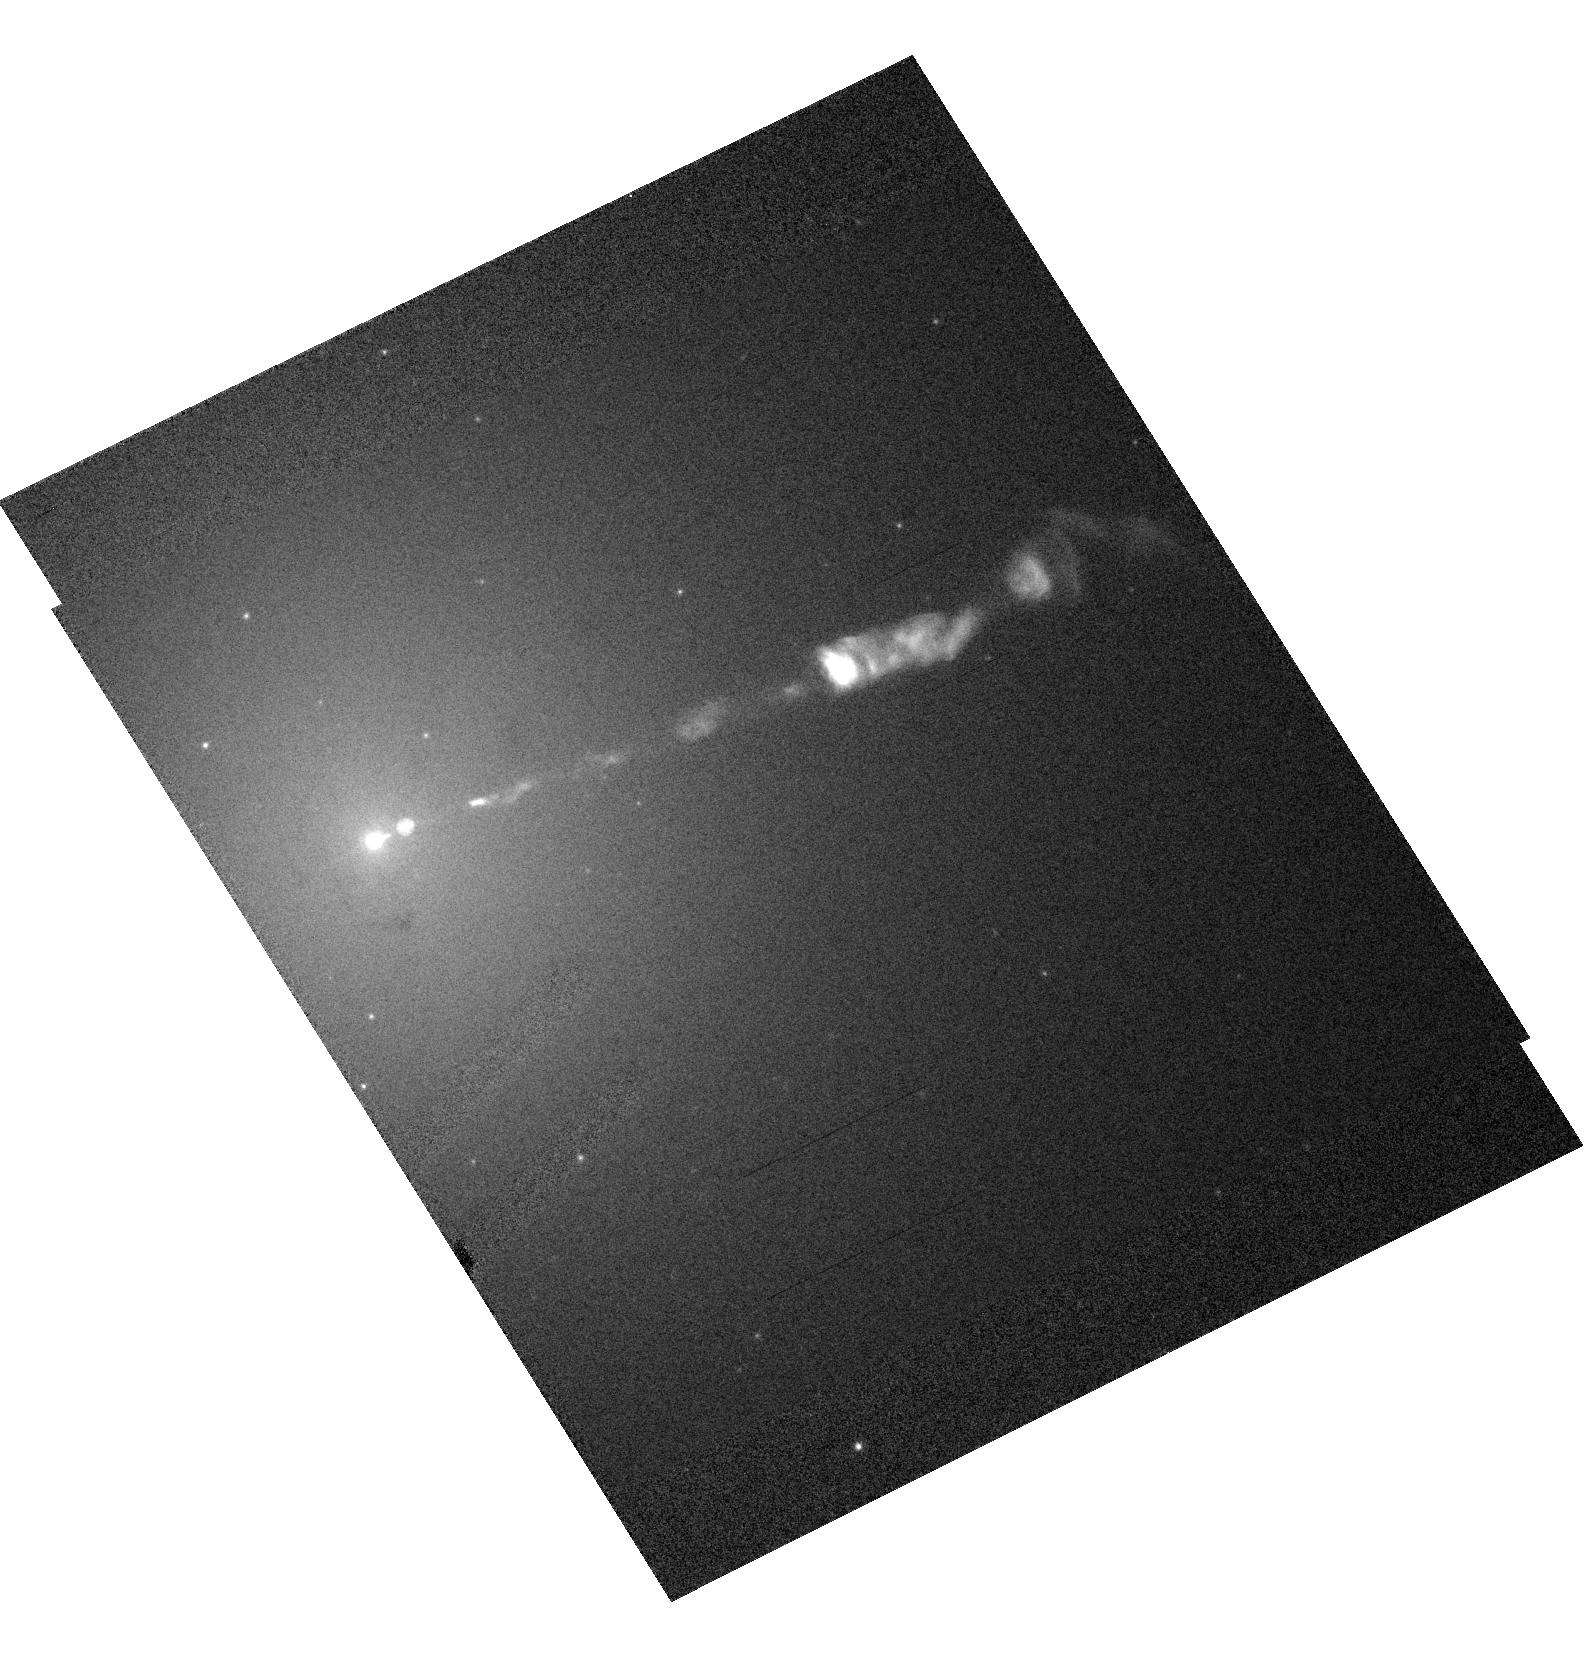
Target: M87-JET. Instrument: ACS/HRC. Filter: F475W. Exposure: 3 min. Observation ID: hst_9829_01_acs_hrc_f475w_j8q001

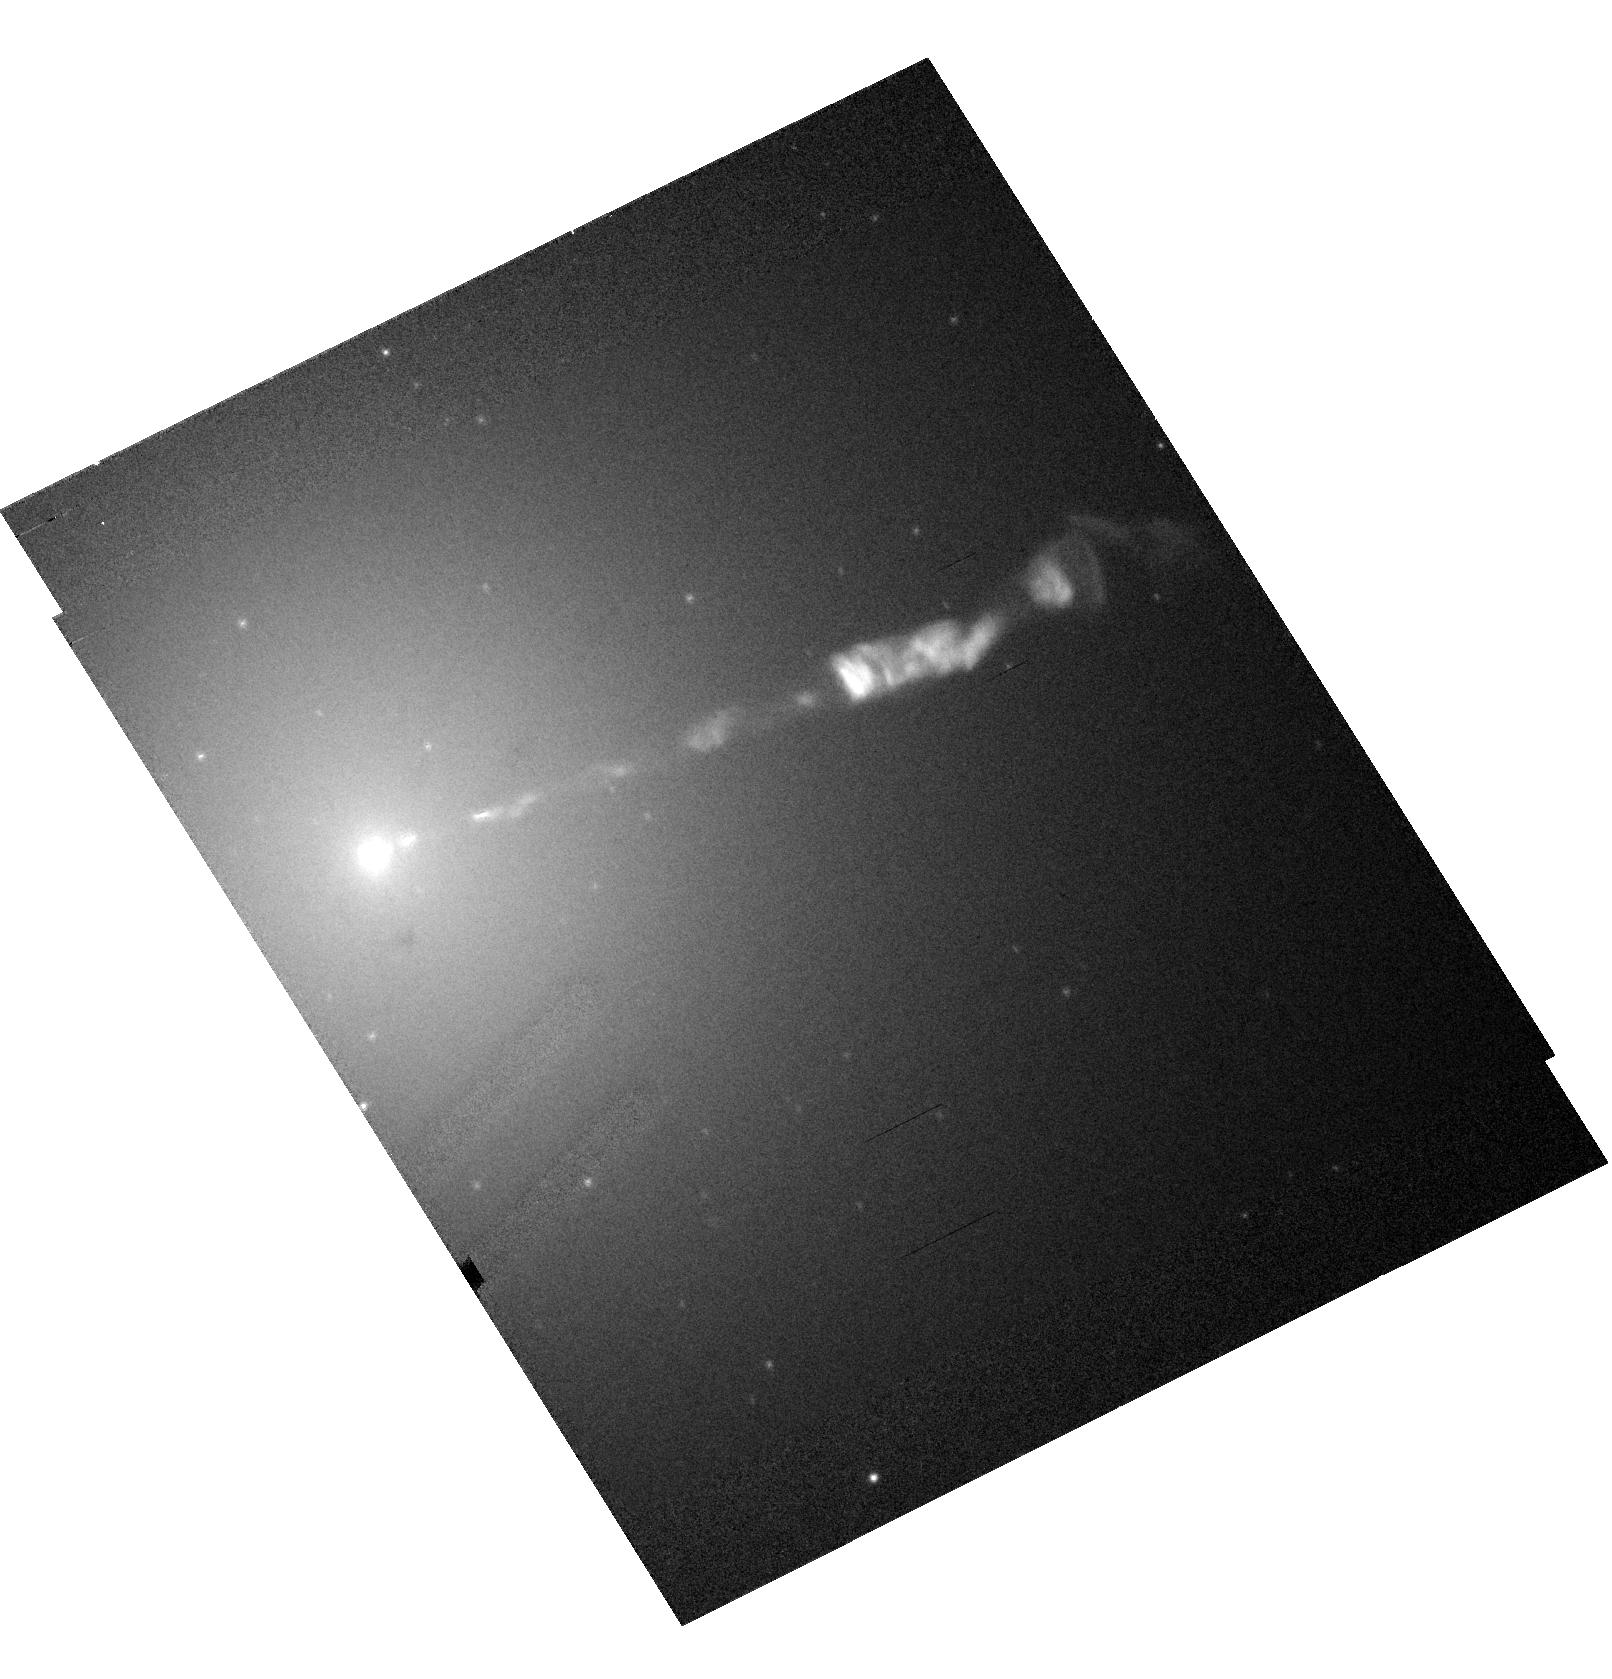
Target: M87-JET. Instrument: ACS/HRC. Filter: F606W-POL0V. Exposure: 8 min. Observation ID: hst_9829_05_acs_hrc_f606w-pol0v_j8q005

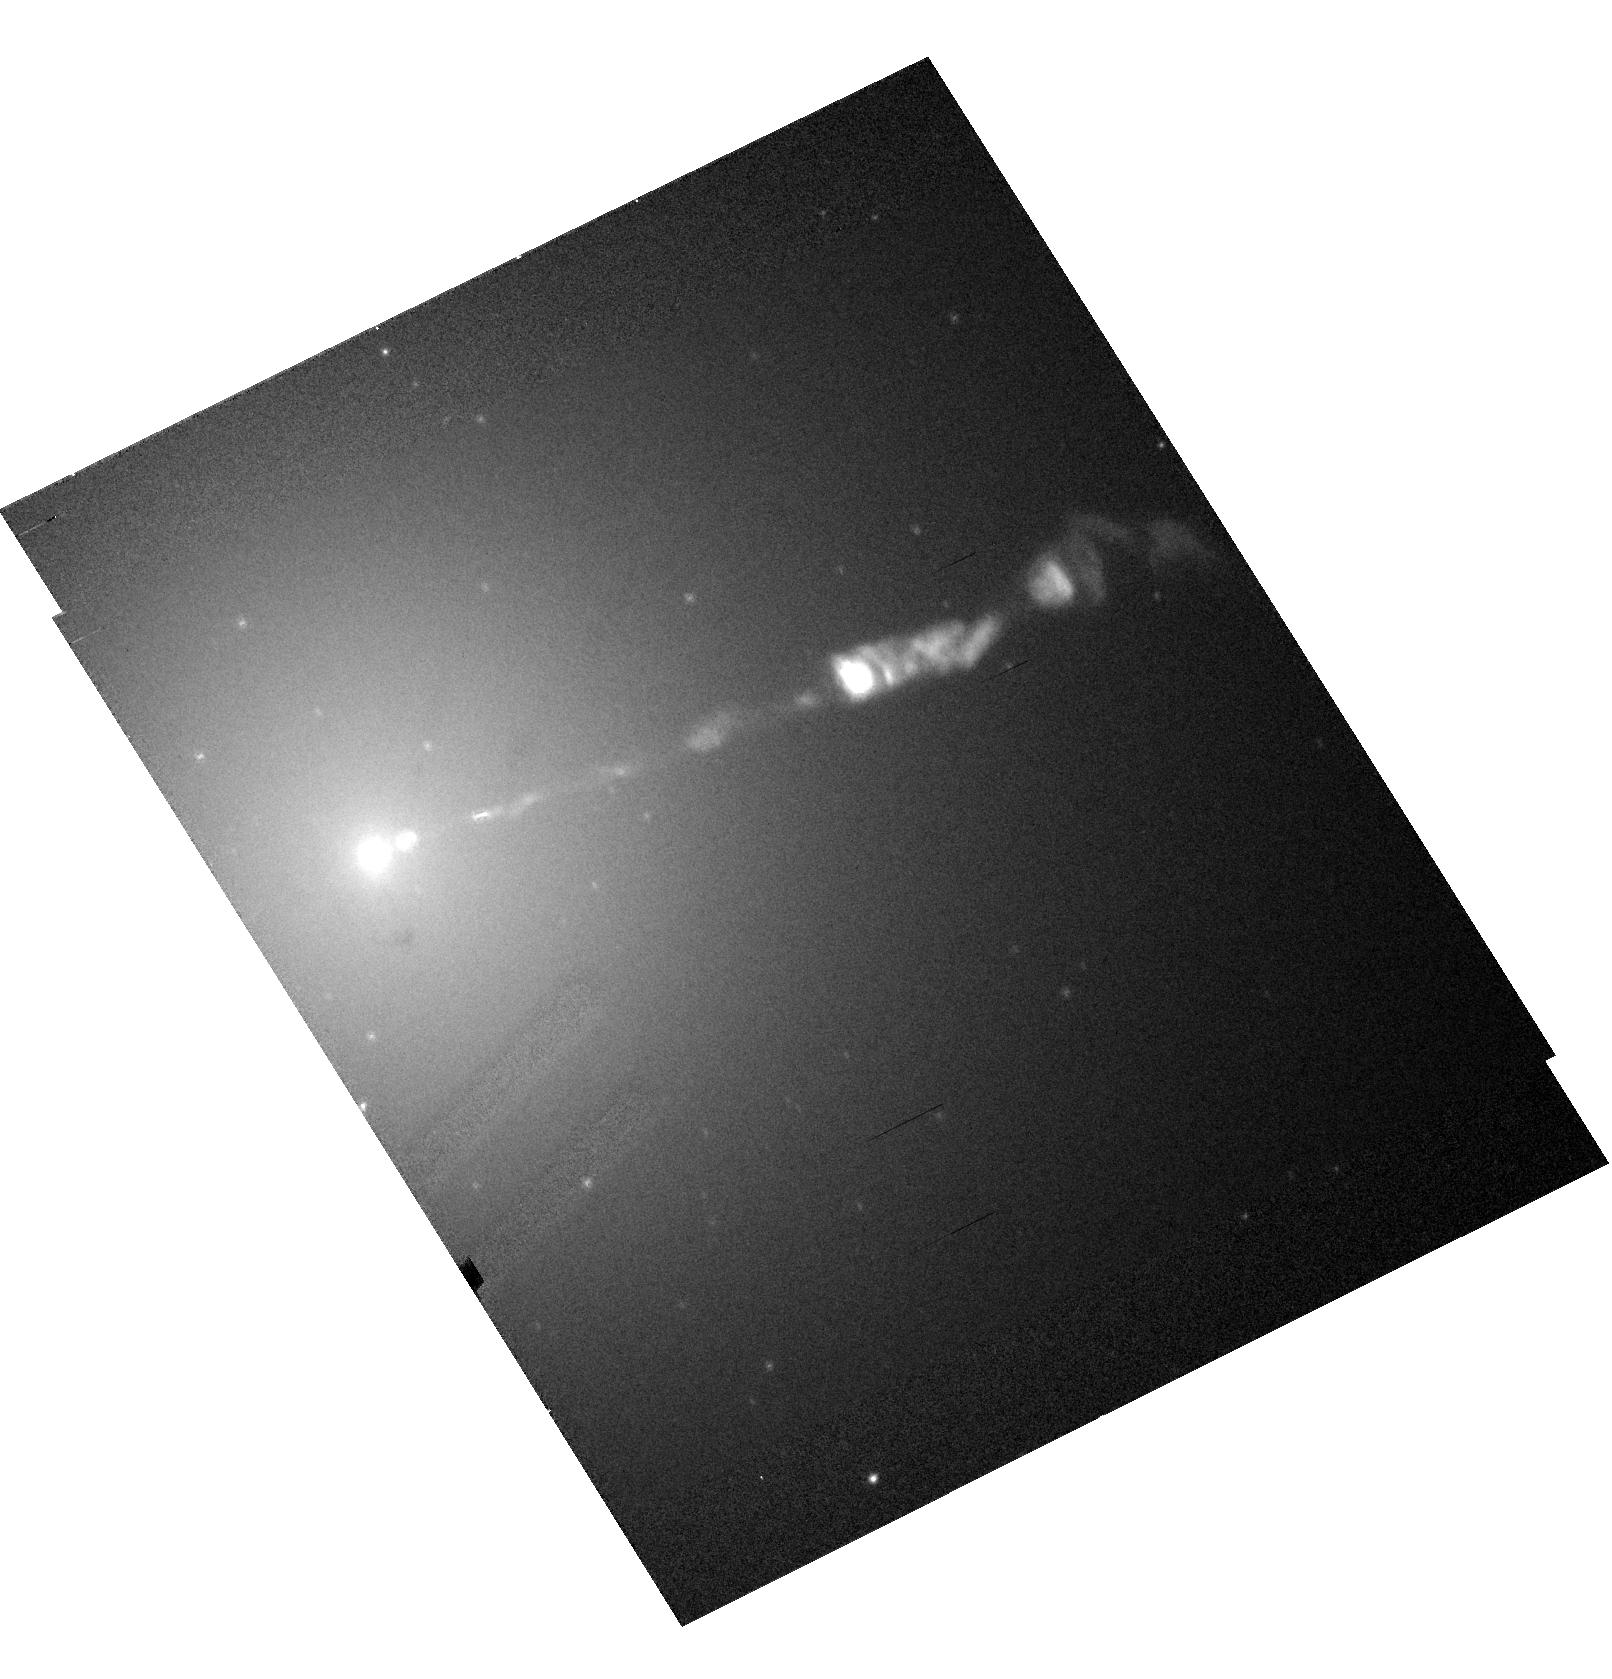
Target: M87-JET. Instrument: ACS/HRC. Filter: F606W-POL60V. Exposure: 8 min. Observation ID: hst_9829_05_acs_hrc_f606w-pol60v_j8q005

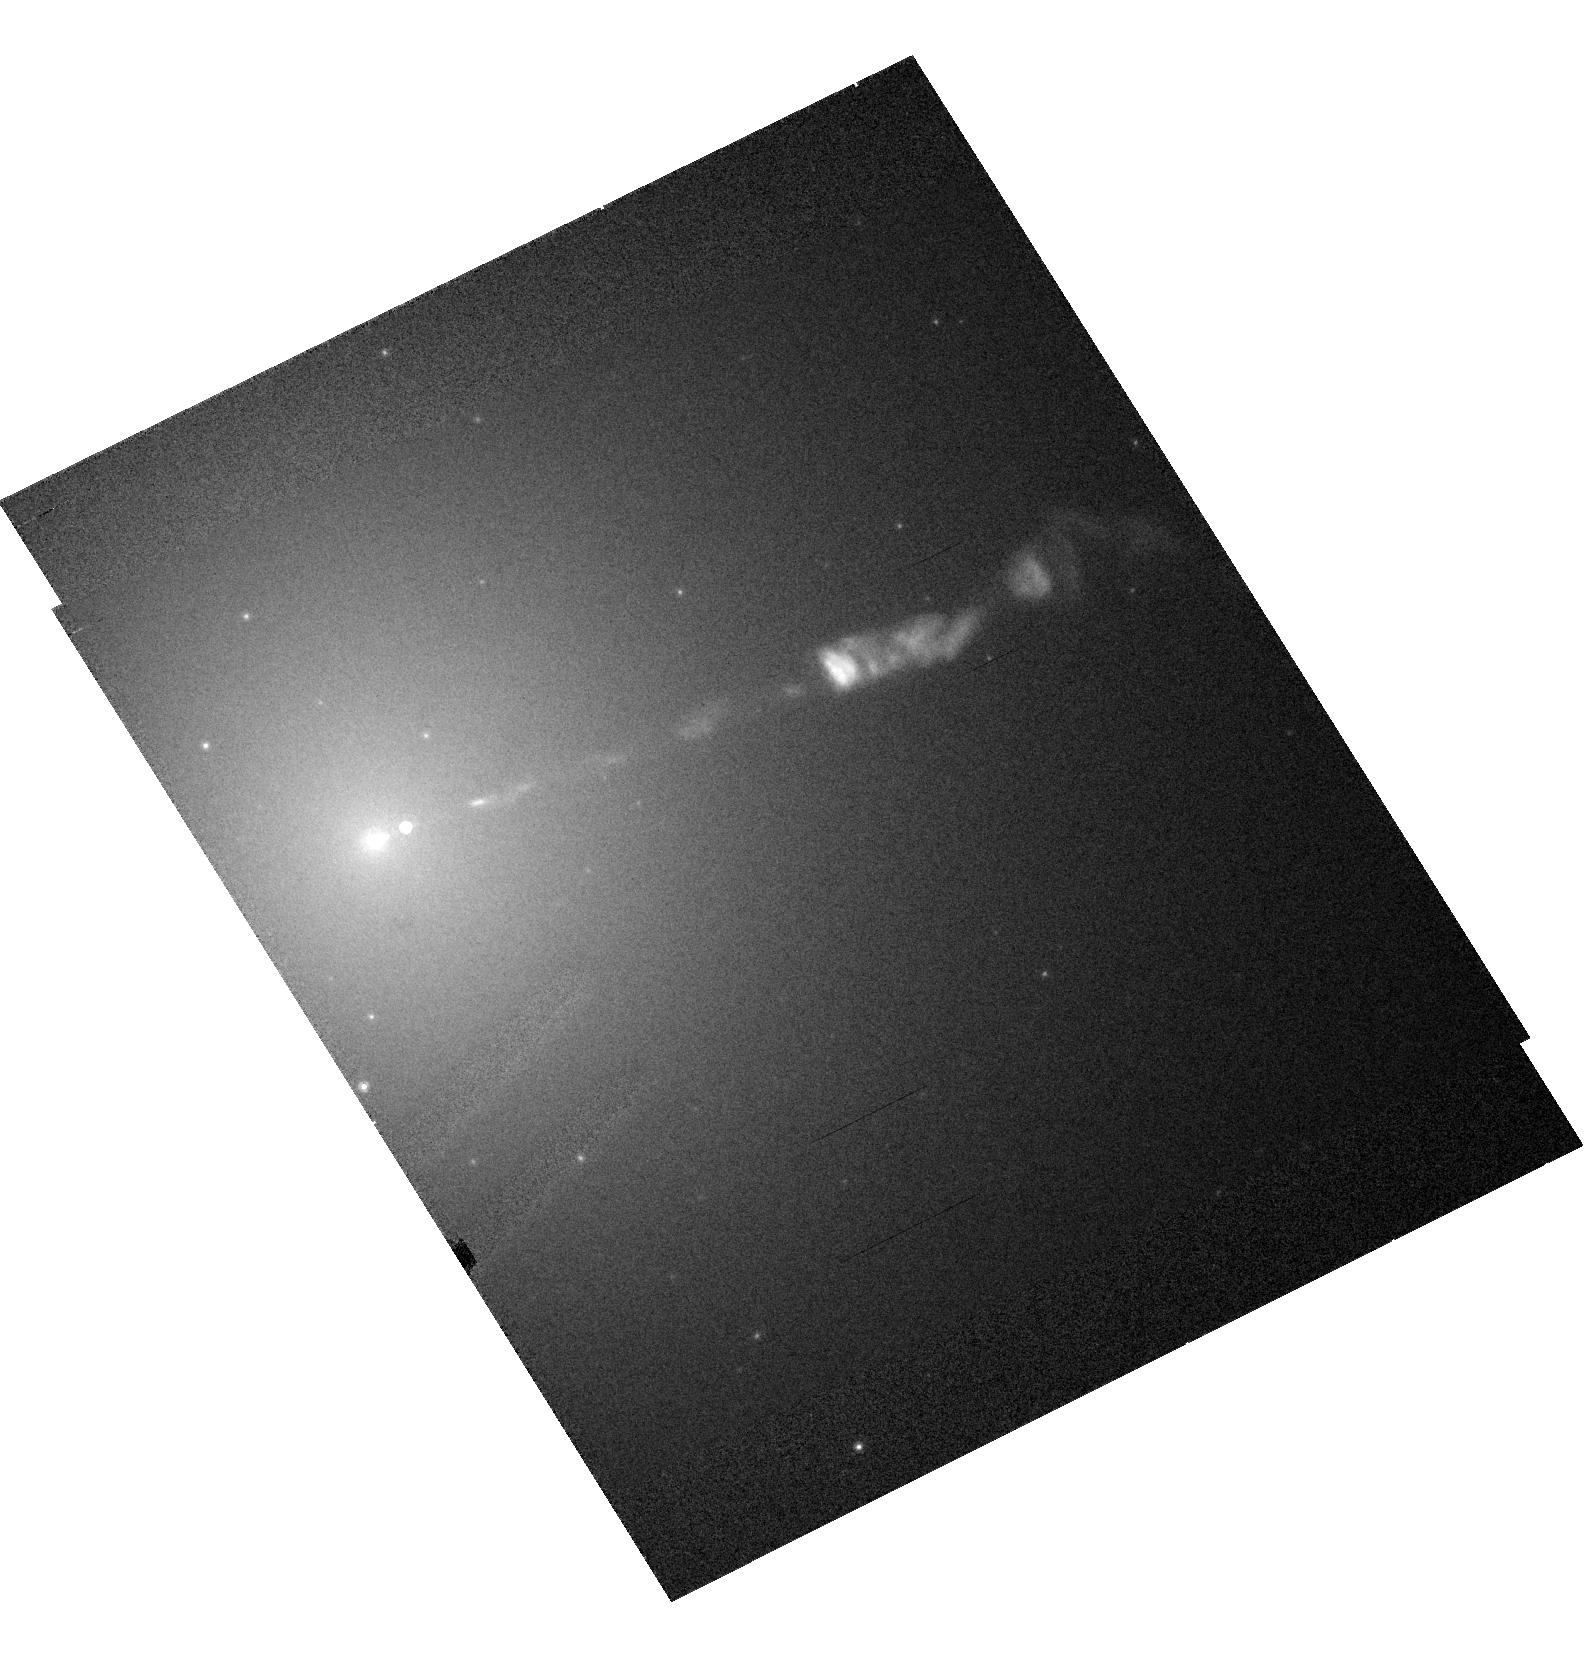
Target: M87-JET. Instrument: ACS/HRC. Filter: F814W. Exposure: 2 min. Observation ID: hst_9829_01_acs_hrc_f814w_j8q001

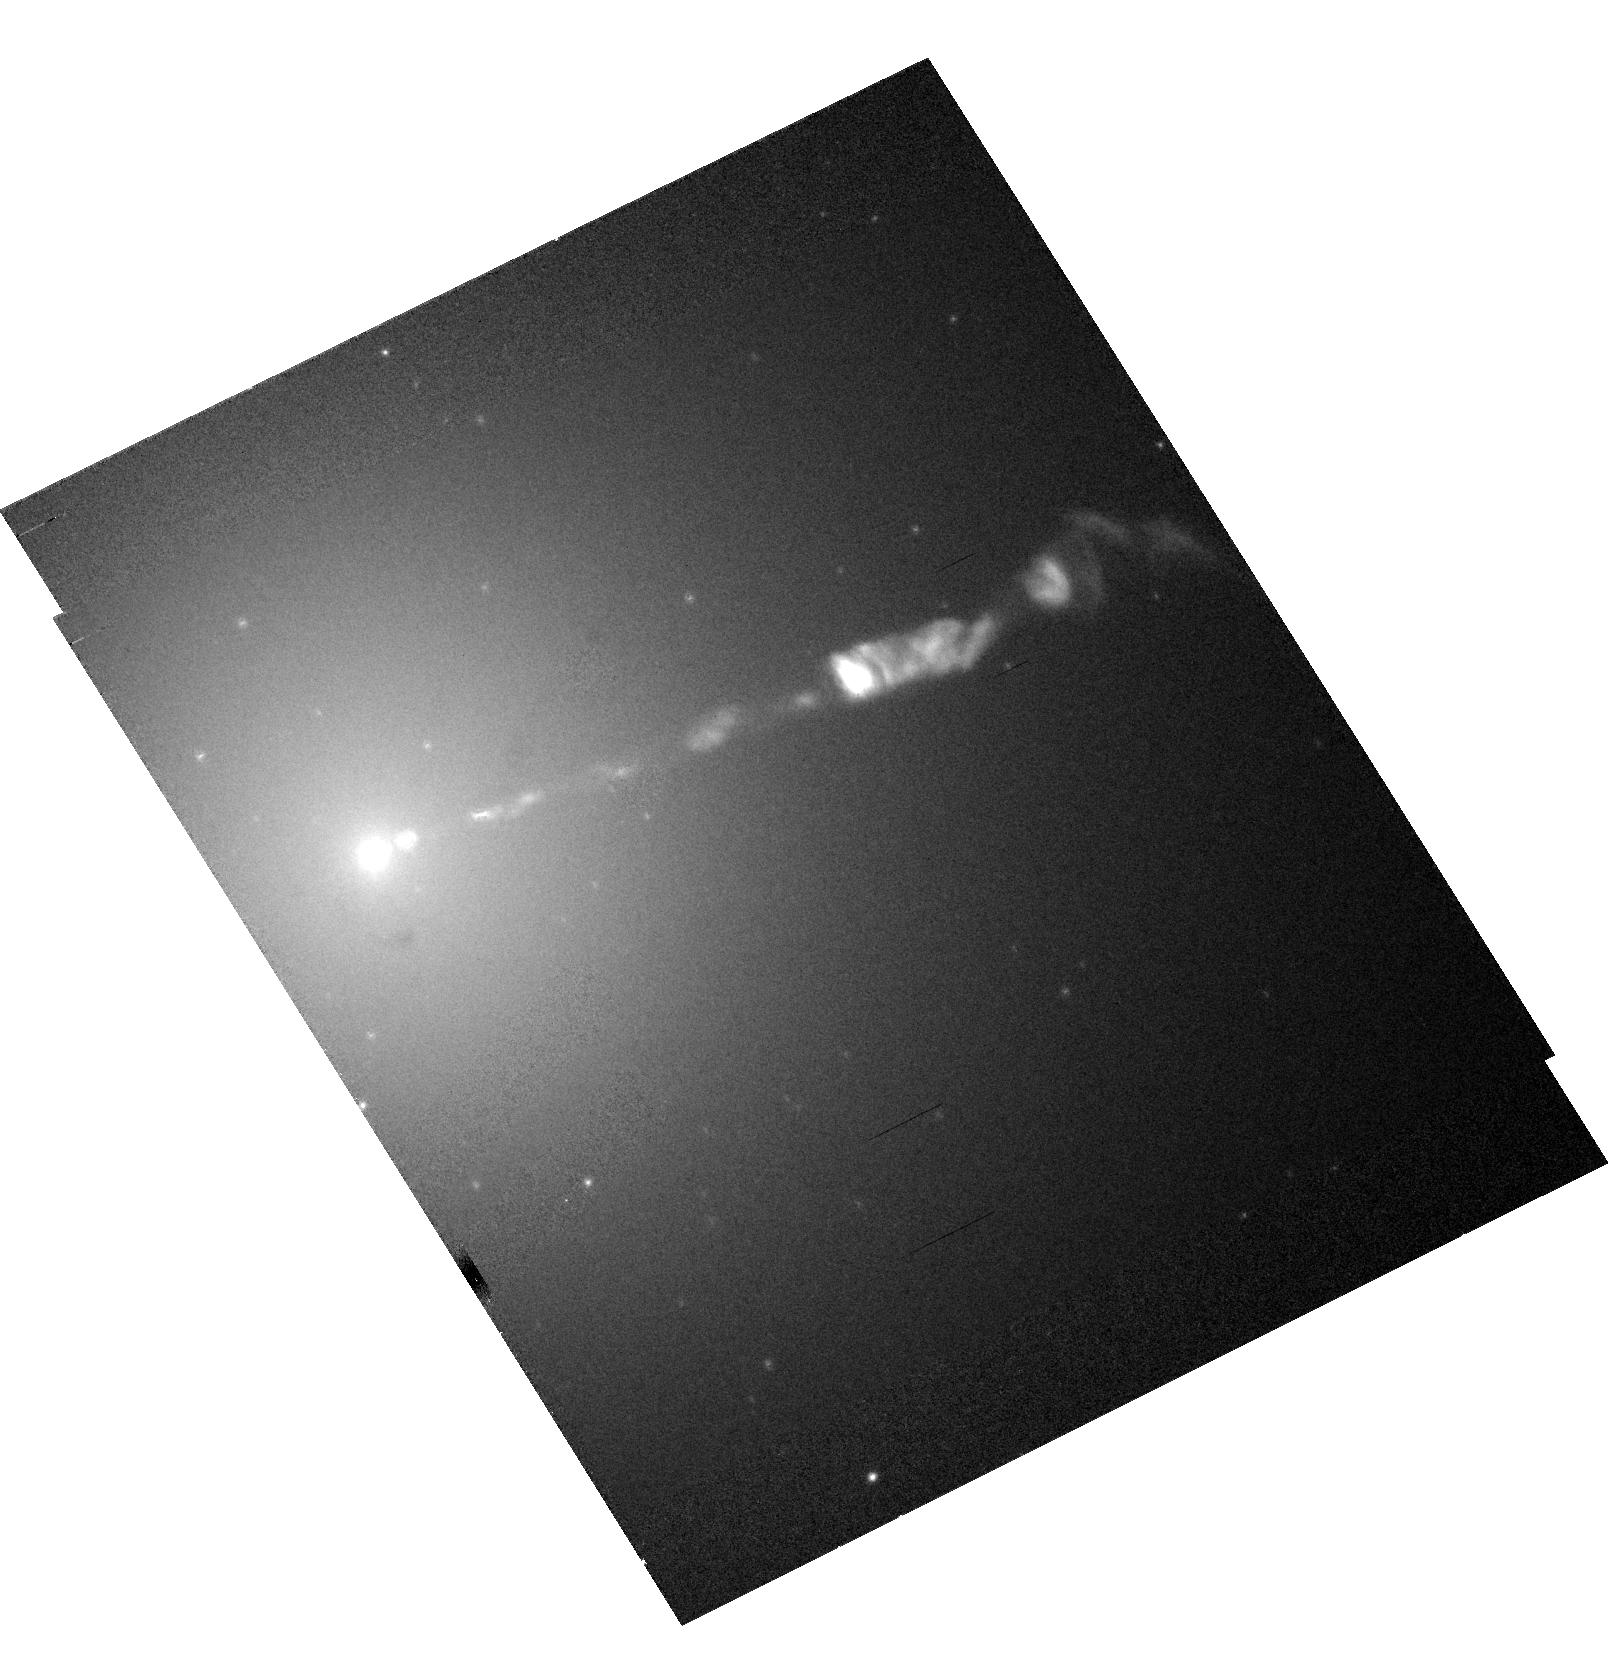
Target: M87-JET. Instrument: ACS/HRC. Filter: F606W-POL120V. Exposure: 8 min. Observation ID: hst_9829_05_acs_hrc_f606w-pol120v_j8q005

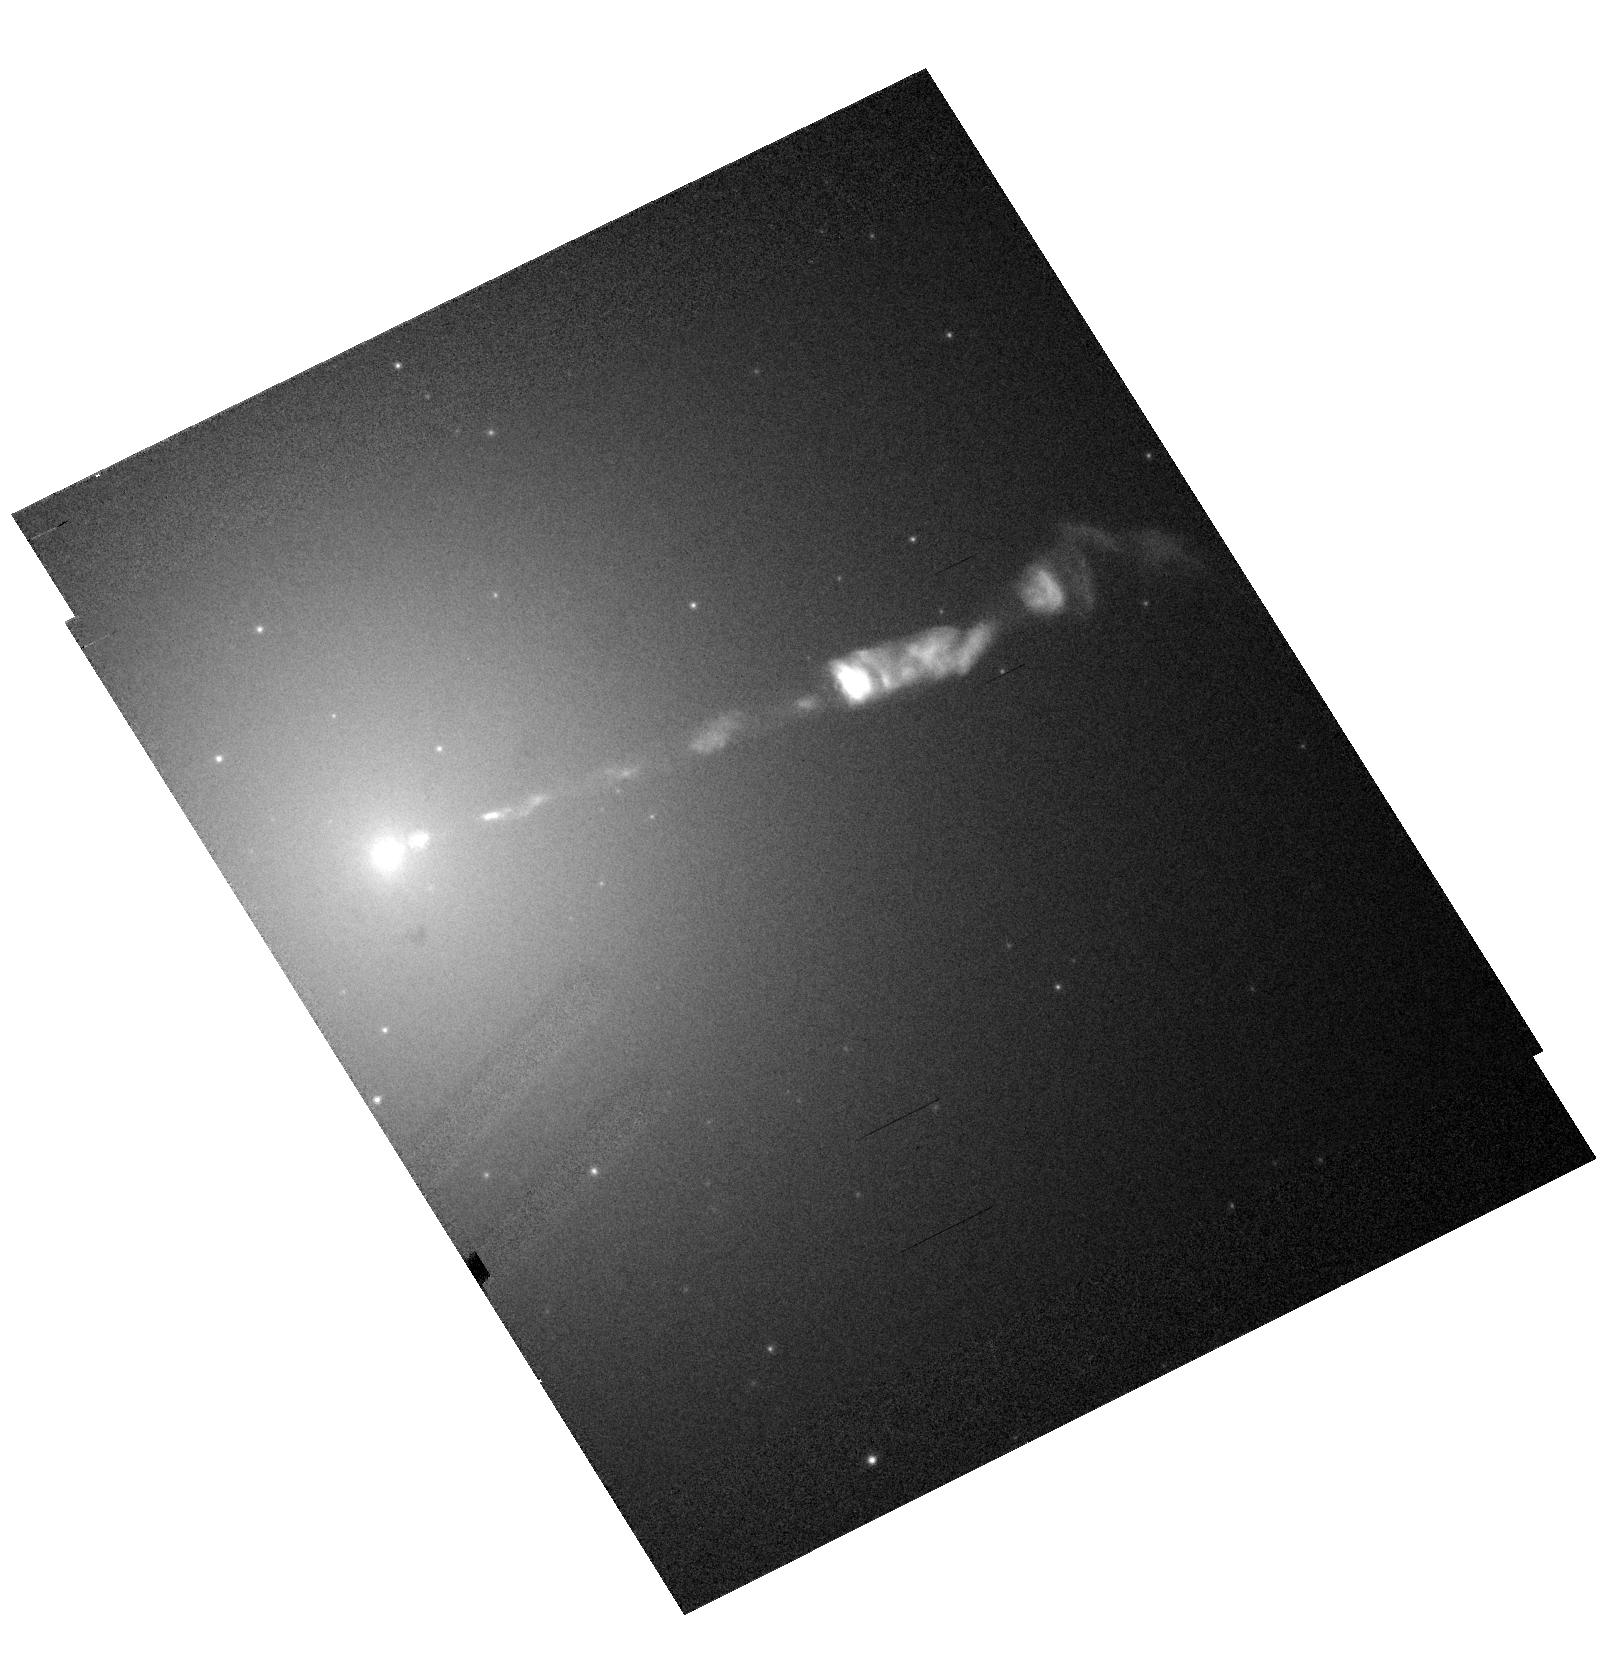
Target: M87-JET. Instrument: ACS/HRC. Filter: F606W. Exposure: 2 min. Observation ID: hst_9829_05_acs_hrc_f606w_j8q005

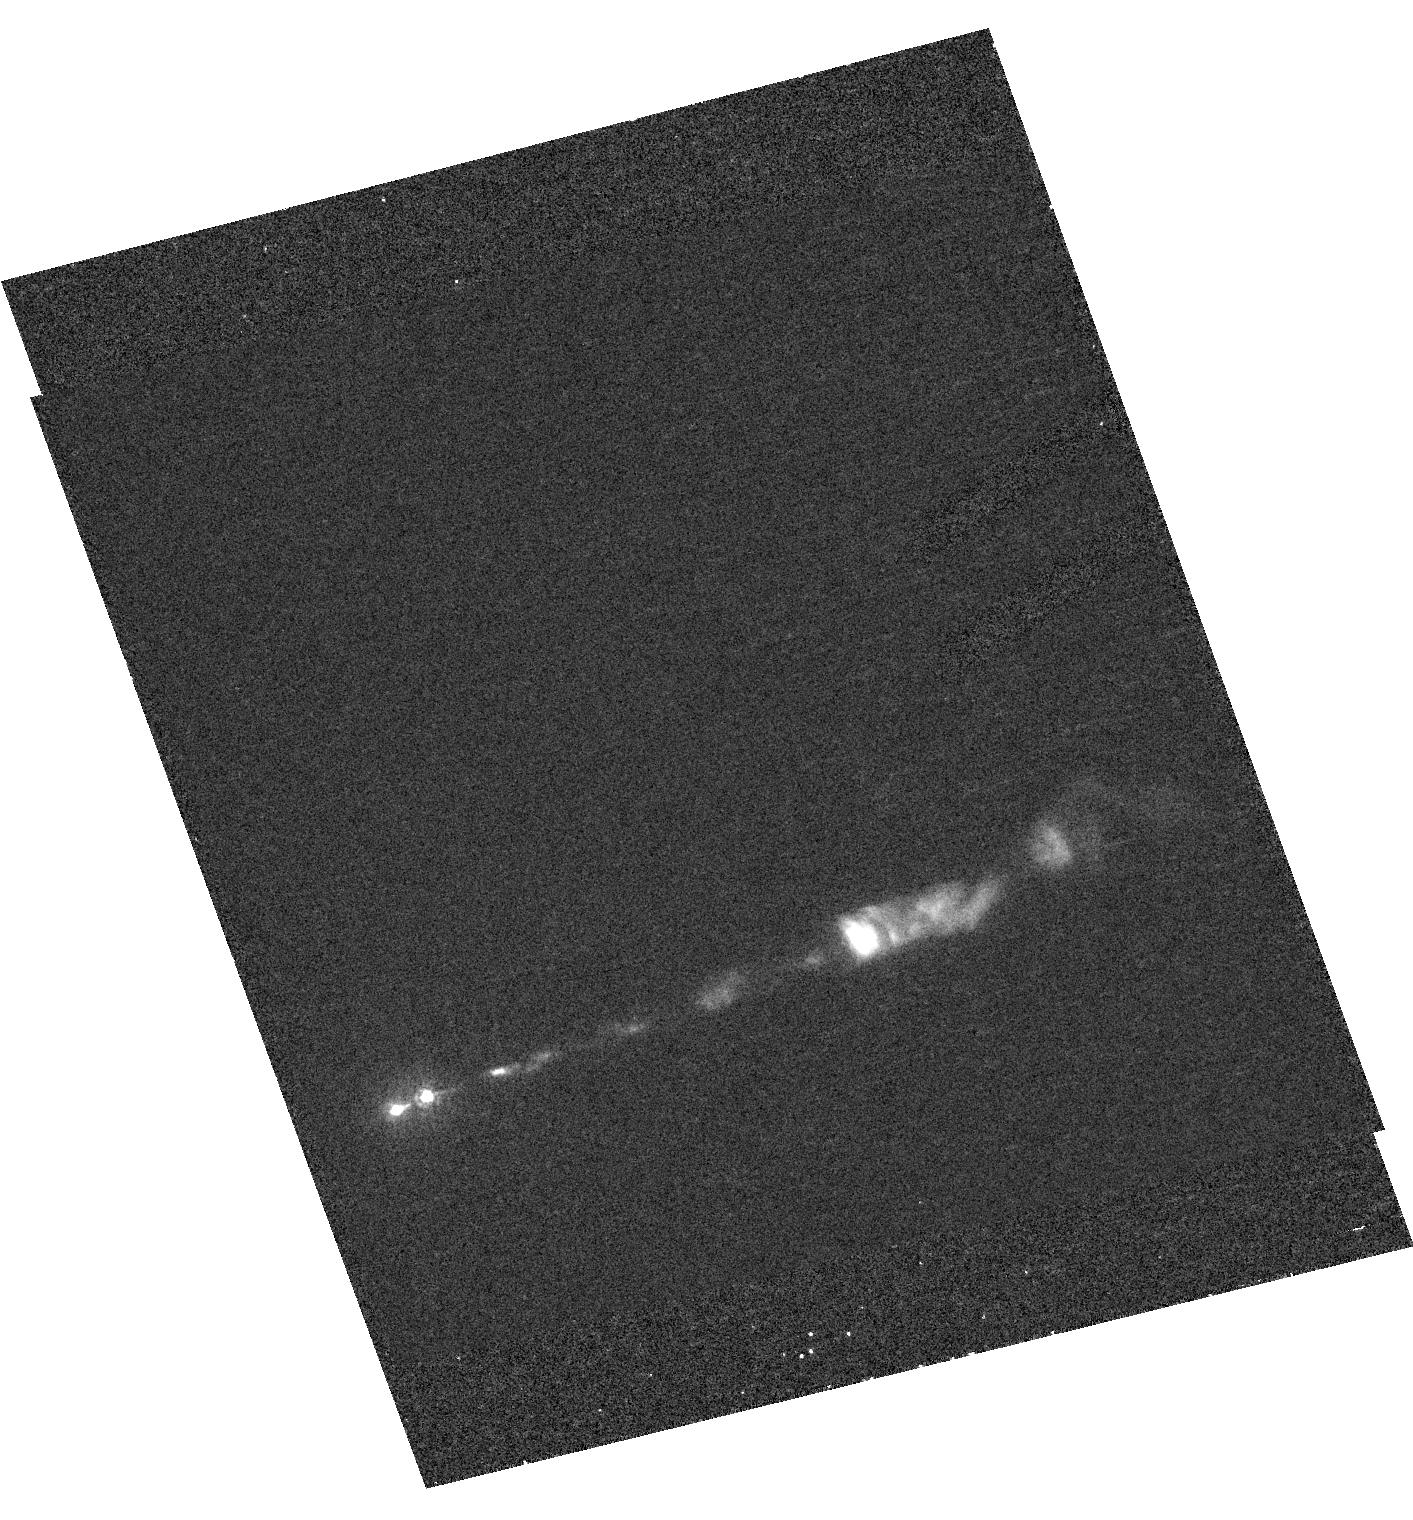
Target: M87-JET. Instrument: ACS/HRC. Filter: F220W. Exposure: 24 min. Observation ID: hst_9829_04_acs_hrc_f220w_j8q004

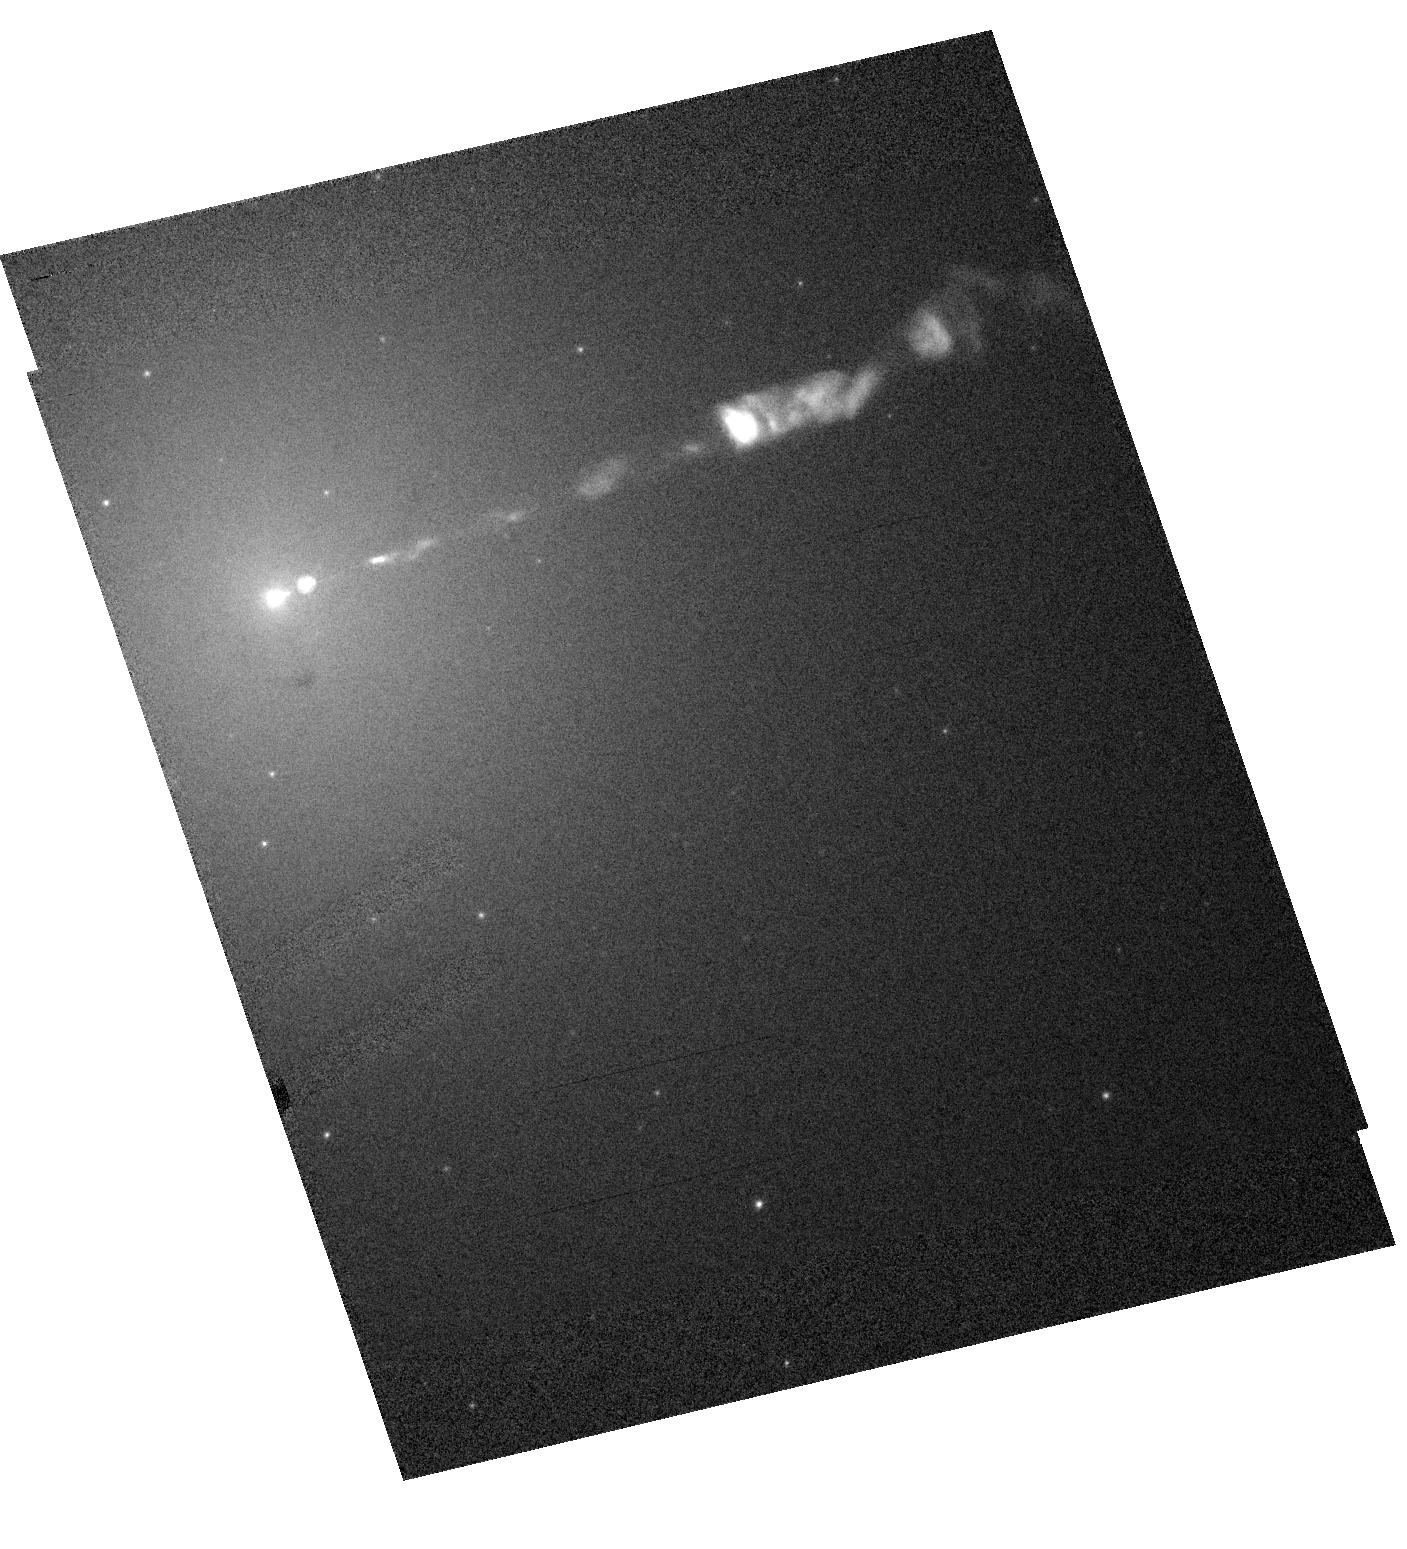
Target: M87-JET. Instrument: ACS/HRC. Filter: F475W. Exposure: 3 min. Observation ID: hst_9829_02_acs_hrc_f475w_j8q002

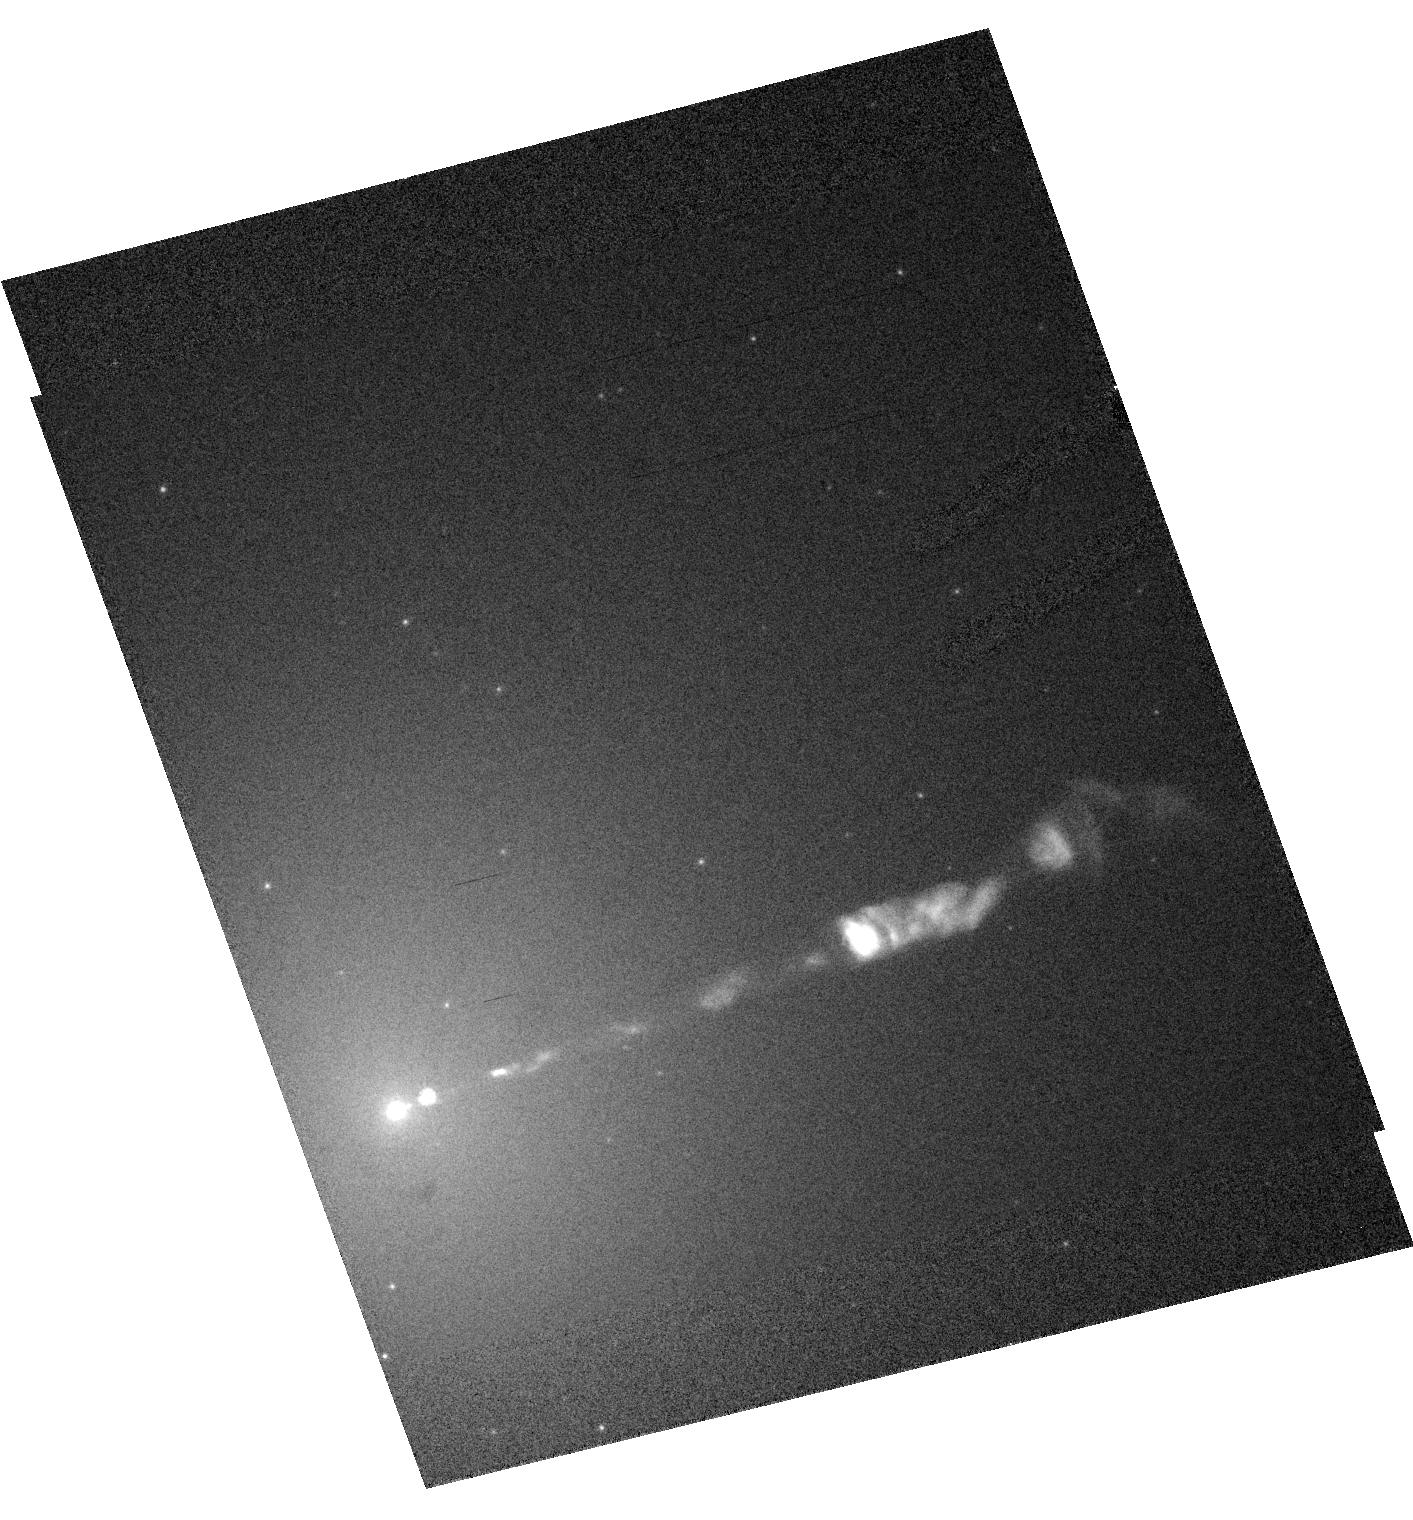
Target: M87-JET. Instrument: ACS/HRC. Filter: F475W. Exposure: 3 min. Observation ID: hst_9829_04_acs_hrc_f475w_j8q004

HST / Chandra Monitoring of a Dramatic Flare in the M87 Jet (PI: Biretta, John A.)

As the nearest galaxy with an optical jet, M87 affords an unparalleled opportunity to study extragalactic jet phenomena at the highest resolution. During 2002, HST and Chandra monitoring of the M87 jet have detected a dramatic flare in knot HST-1 located ~1" from the nucleus. Its brightness has increased ten-fold in the optical band, and continues to increase, and the X-rays show a similarly dramatic outburst. In both bands this HST-1 now rivals the nucleus in brightness. To our knowledge this is the first incidence of an optical or X-ray outburst from a jet region which is spatially distinct from the core source; this presents an unprecedented opportunity to study the processes responsible for non-thermal variability and the X-ray emission. We propose four epochs of HST/ACS monitoring during Cycle 12, as well as seven epochs of Chandra/ACIS observation (5ksec each). We also include a brief STIS observation that will be used with prior STIS data to measure proper motions, and ACS polarimetry to map the magnetic field structure. The results of this investigation are of key importance not only for understanding the nature of the X-ray emission of the M87 jet, but also for understanding flares in blazar jets, which are highly variable, but where we have never before been able to resolve the flaring region in the optical or X-rays. These observations will allow us to test synchrotron emission models for the X-ray outburst, constrain particle acceleration and loss timescales, and study the jet dynamics associated with this flaring component.